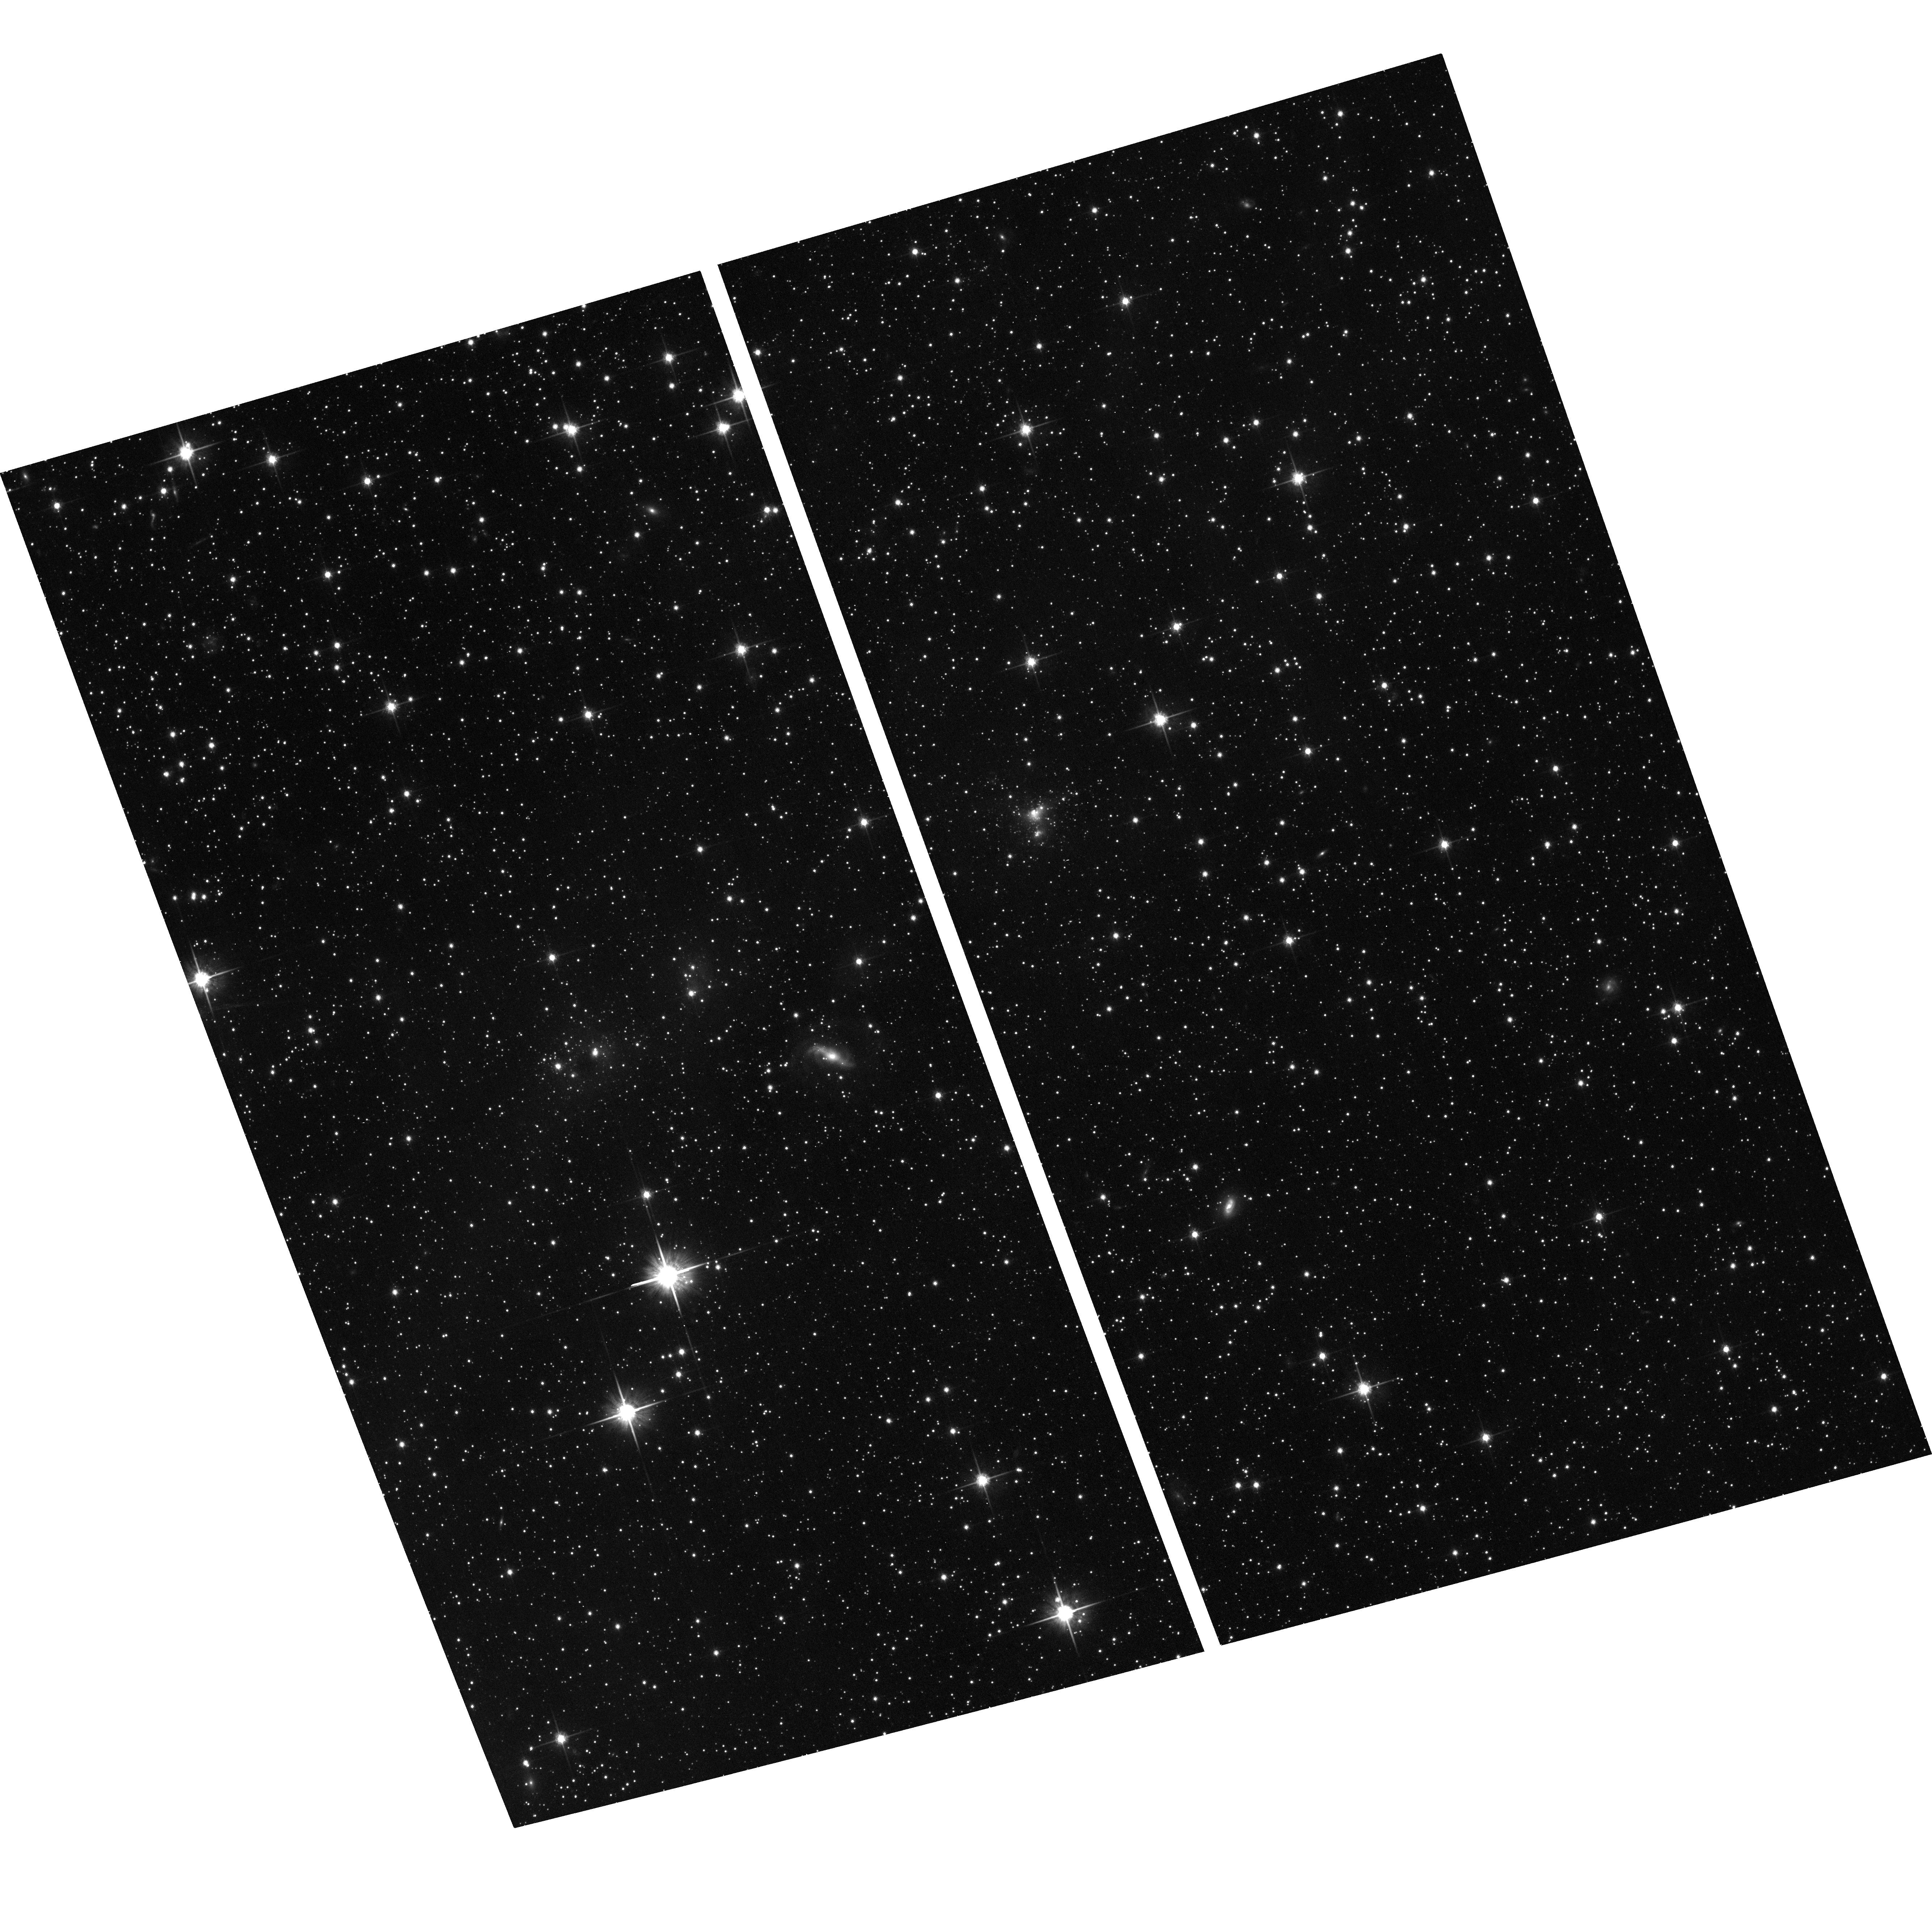
Target: J045218.08-671517.9. Instrument: ACS/WFC. Filter: F814W. Exposure: 12 min. Observation ID: hst_12519_02_acs_wfc_f814w_jbtc02

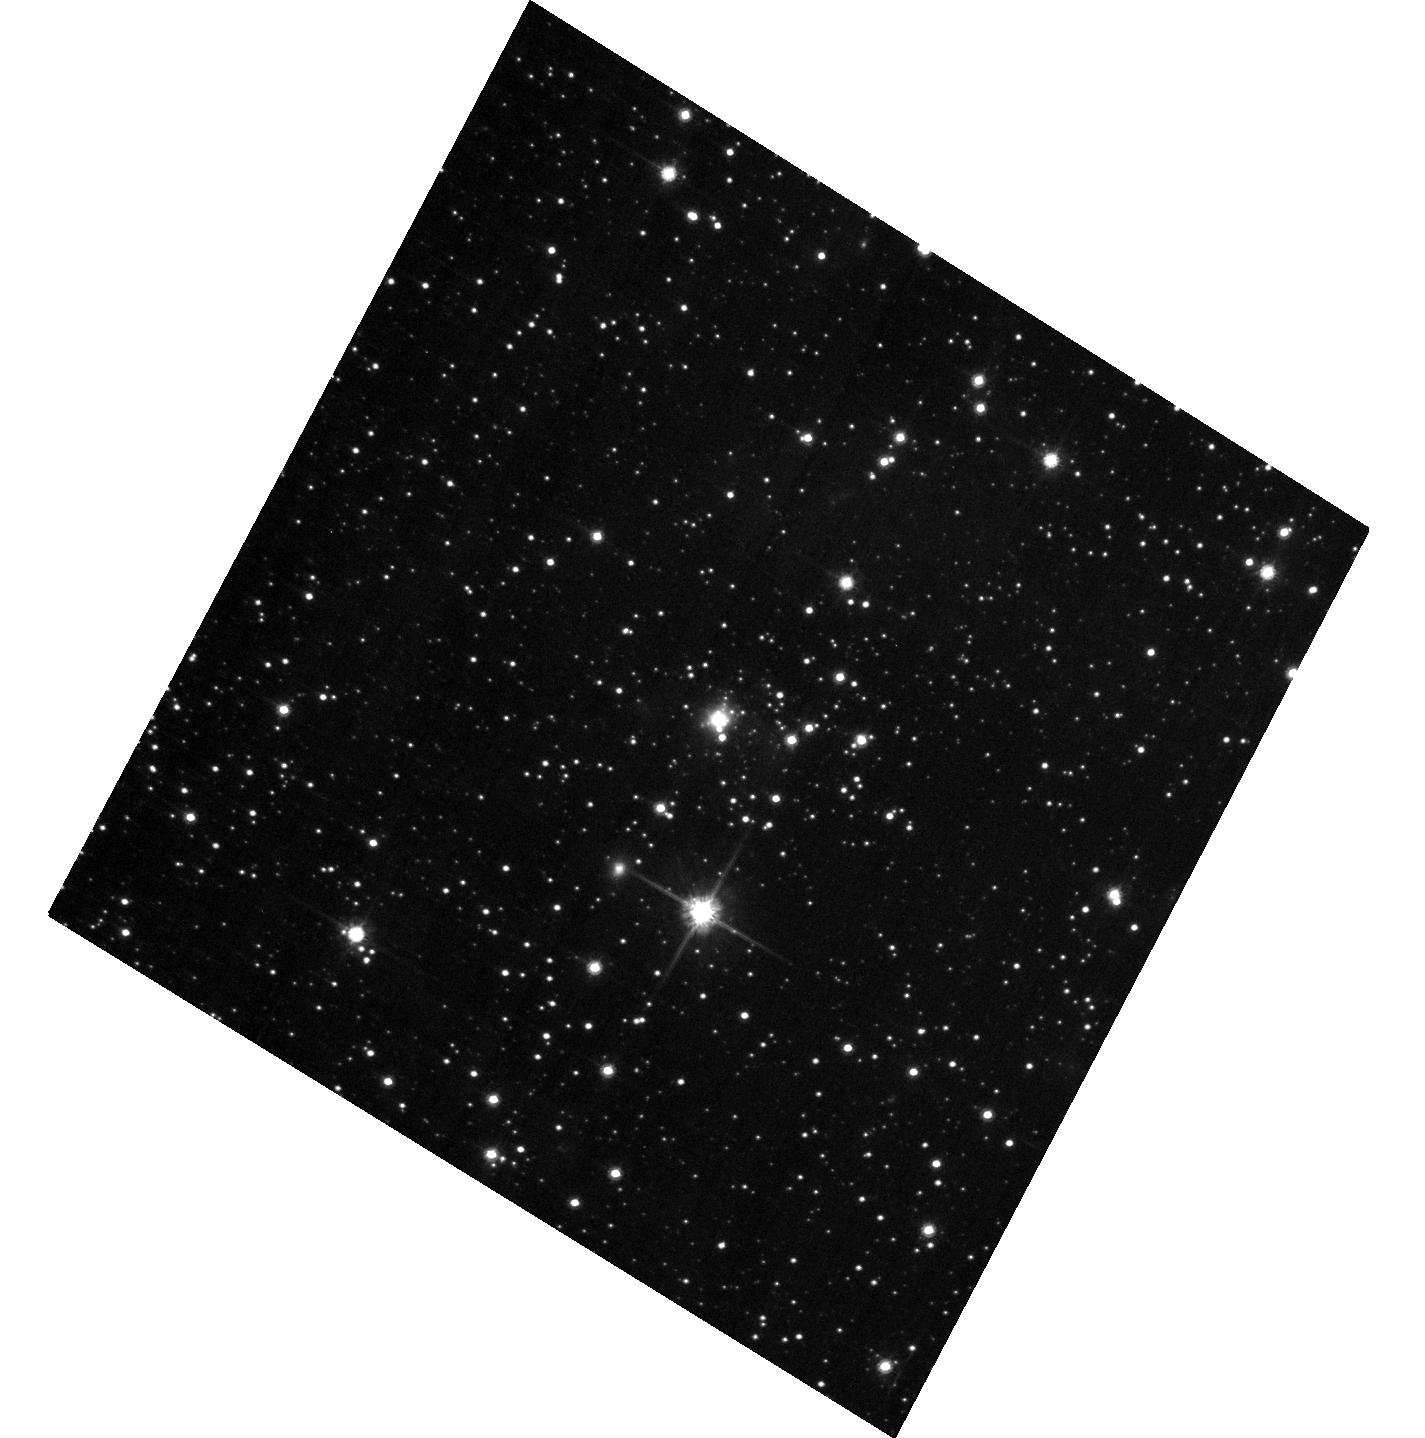
Target: J050432.15-704412.0. Instrument: ACS/WFC. Filter: F814W. Exposure: 7 min. Observation ID: hst_12519_09_acs_wfc_f814w_jbtc09

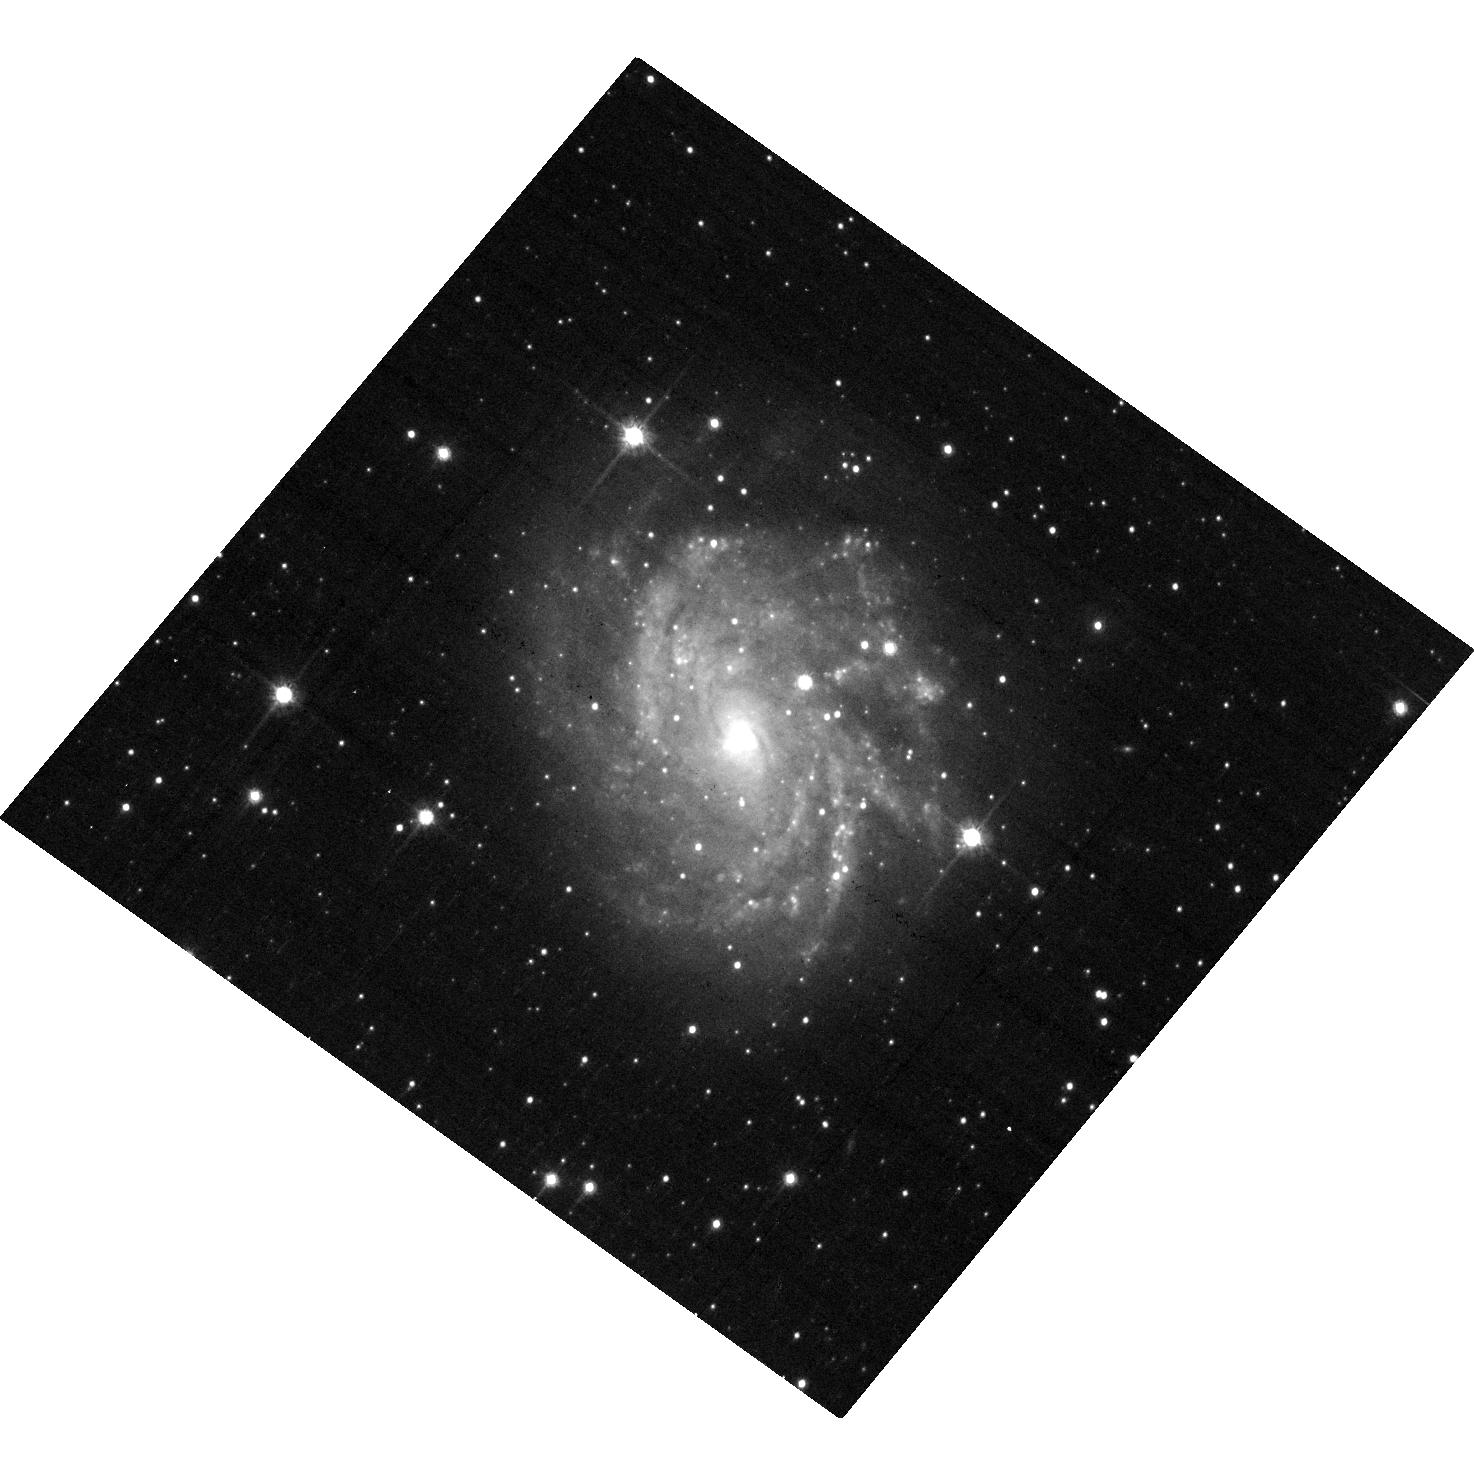
Target: J045428.23-662528.2. Instrument: ACS/WFC. Filter: F814W. Exposure: 7 min. Observation ID: hst_12519_03_acs_wfc_f814w_jbtc03

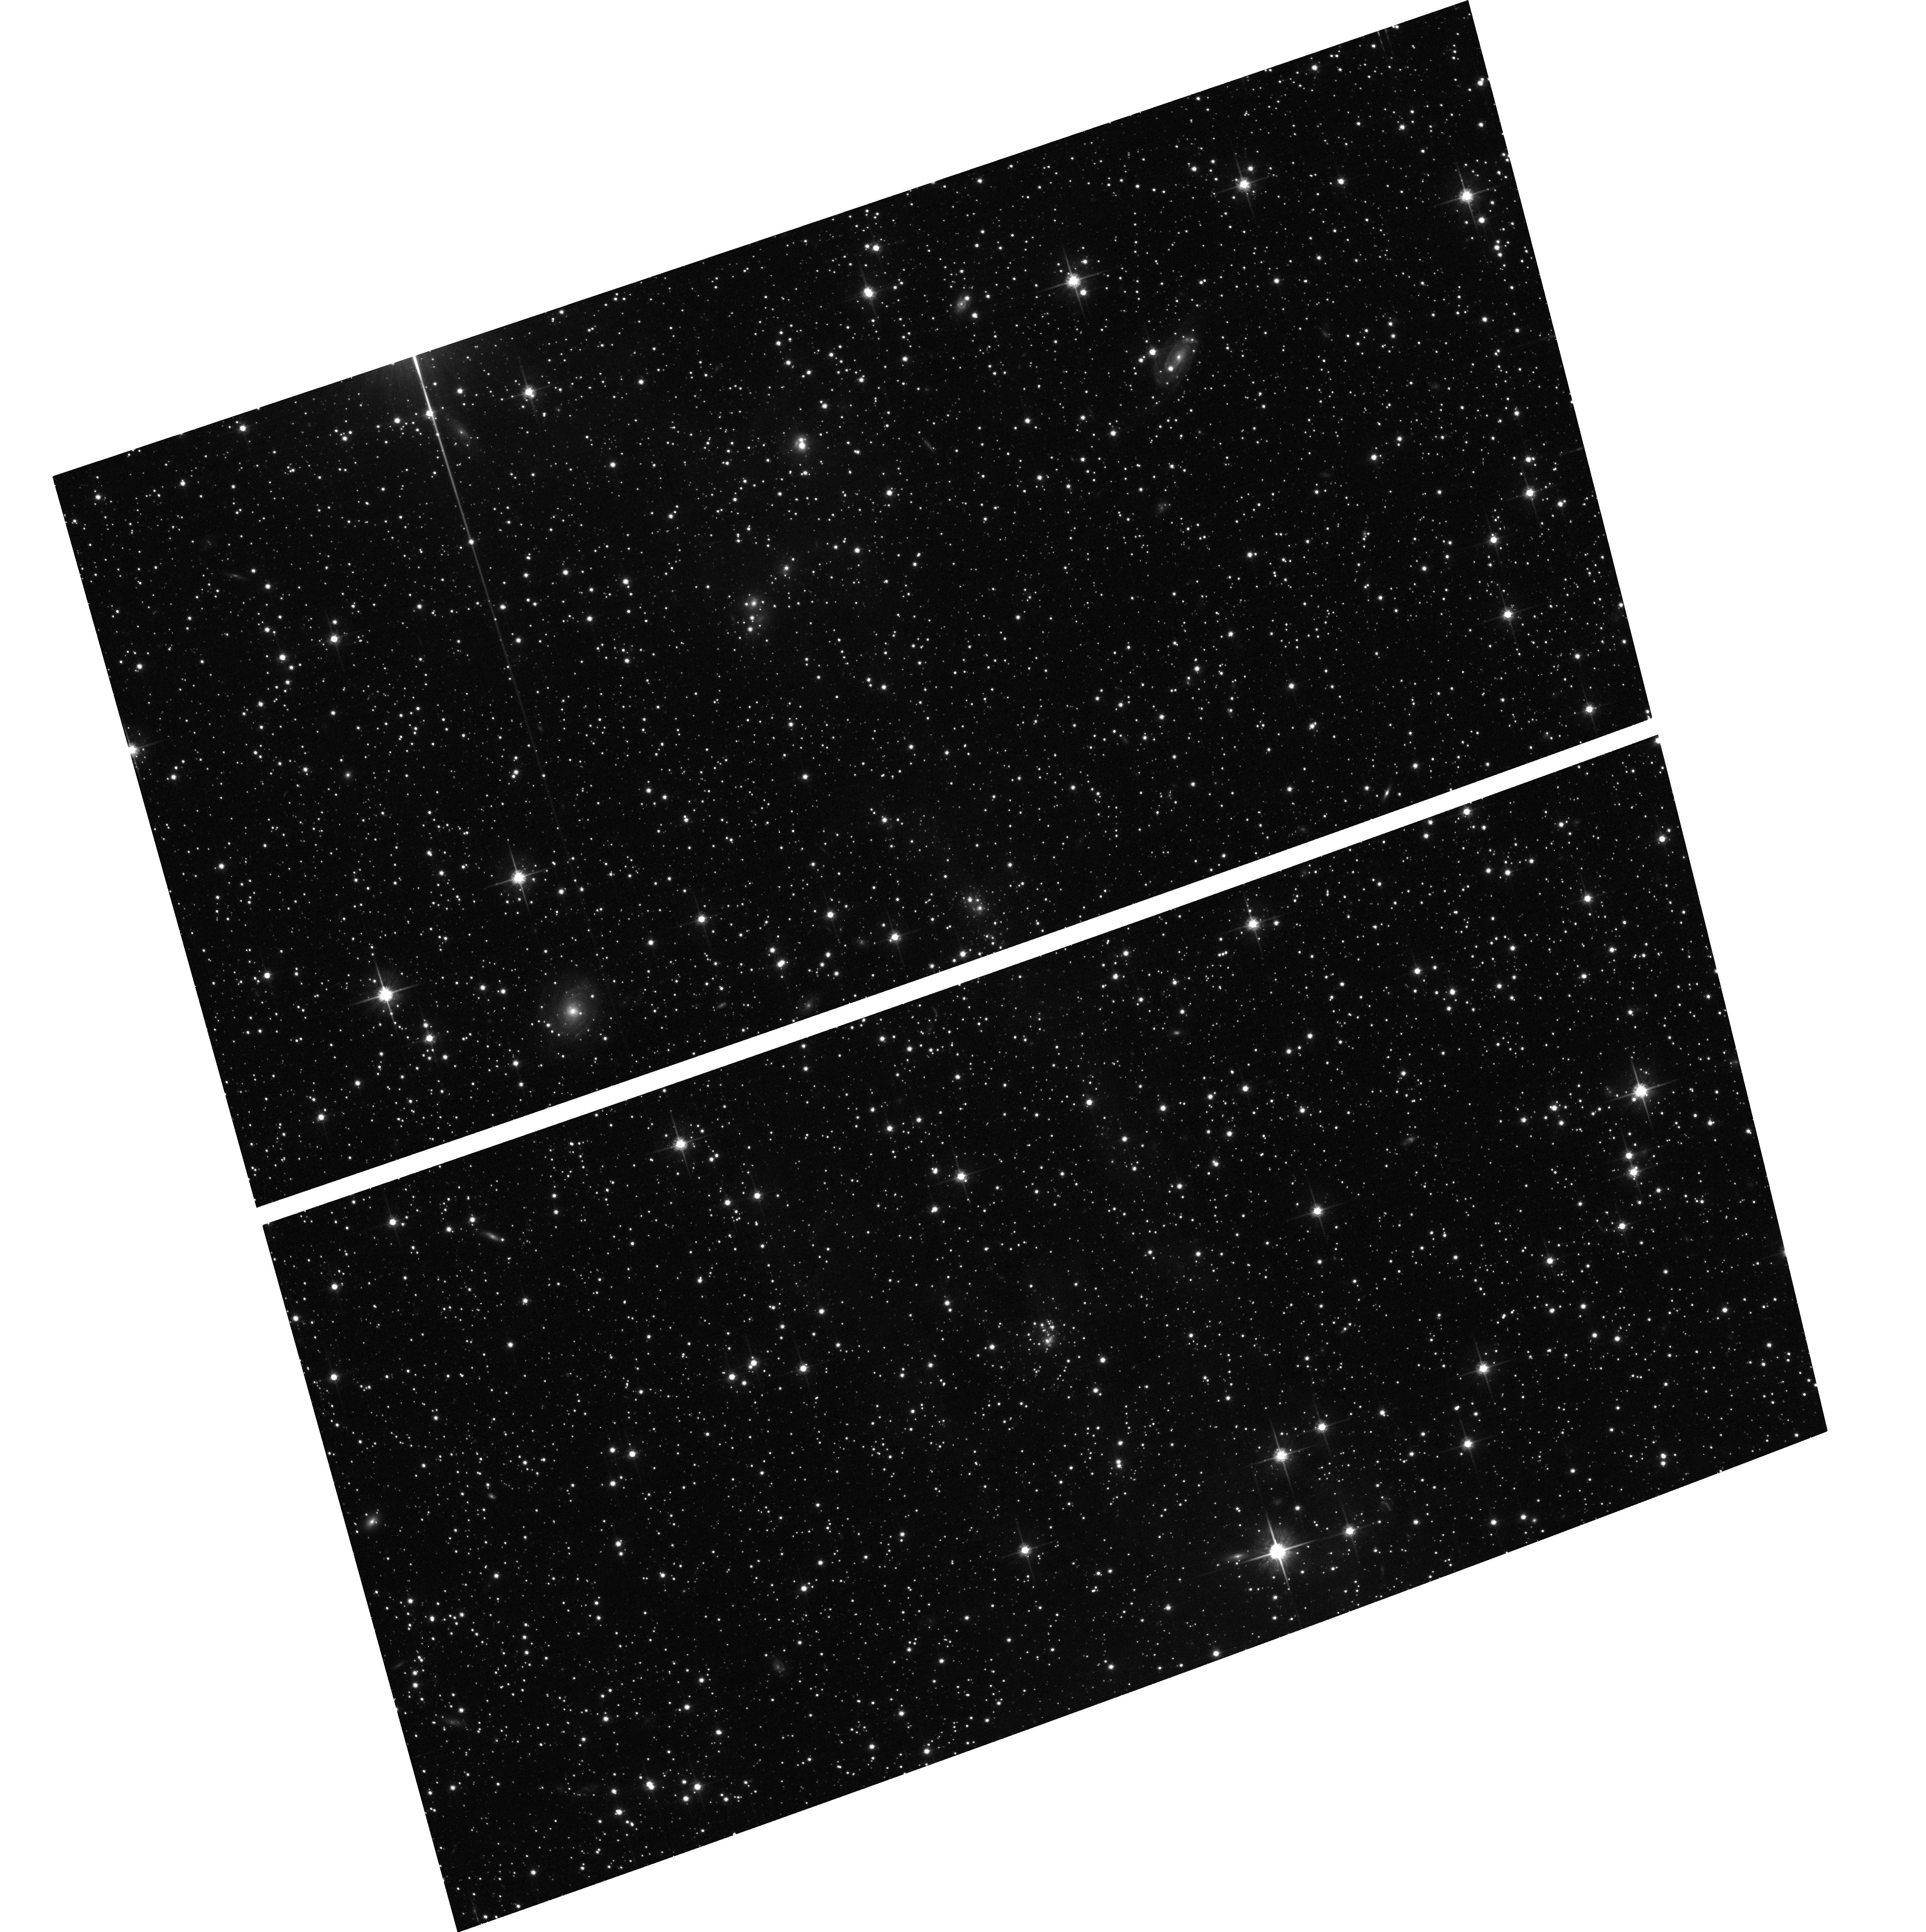
Target: J050527.83-665321.0. Instrument: ACS/WFC. Filter: F814W. Exposure: 12 min. Observation ID: hst_12519_10_acs_wfc_f814w_jbtc10

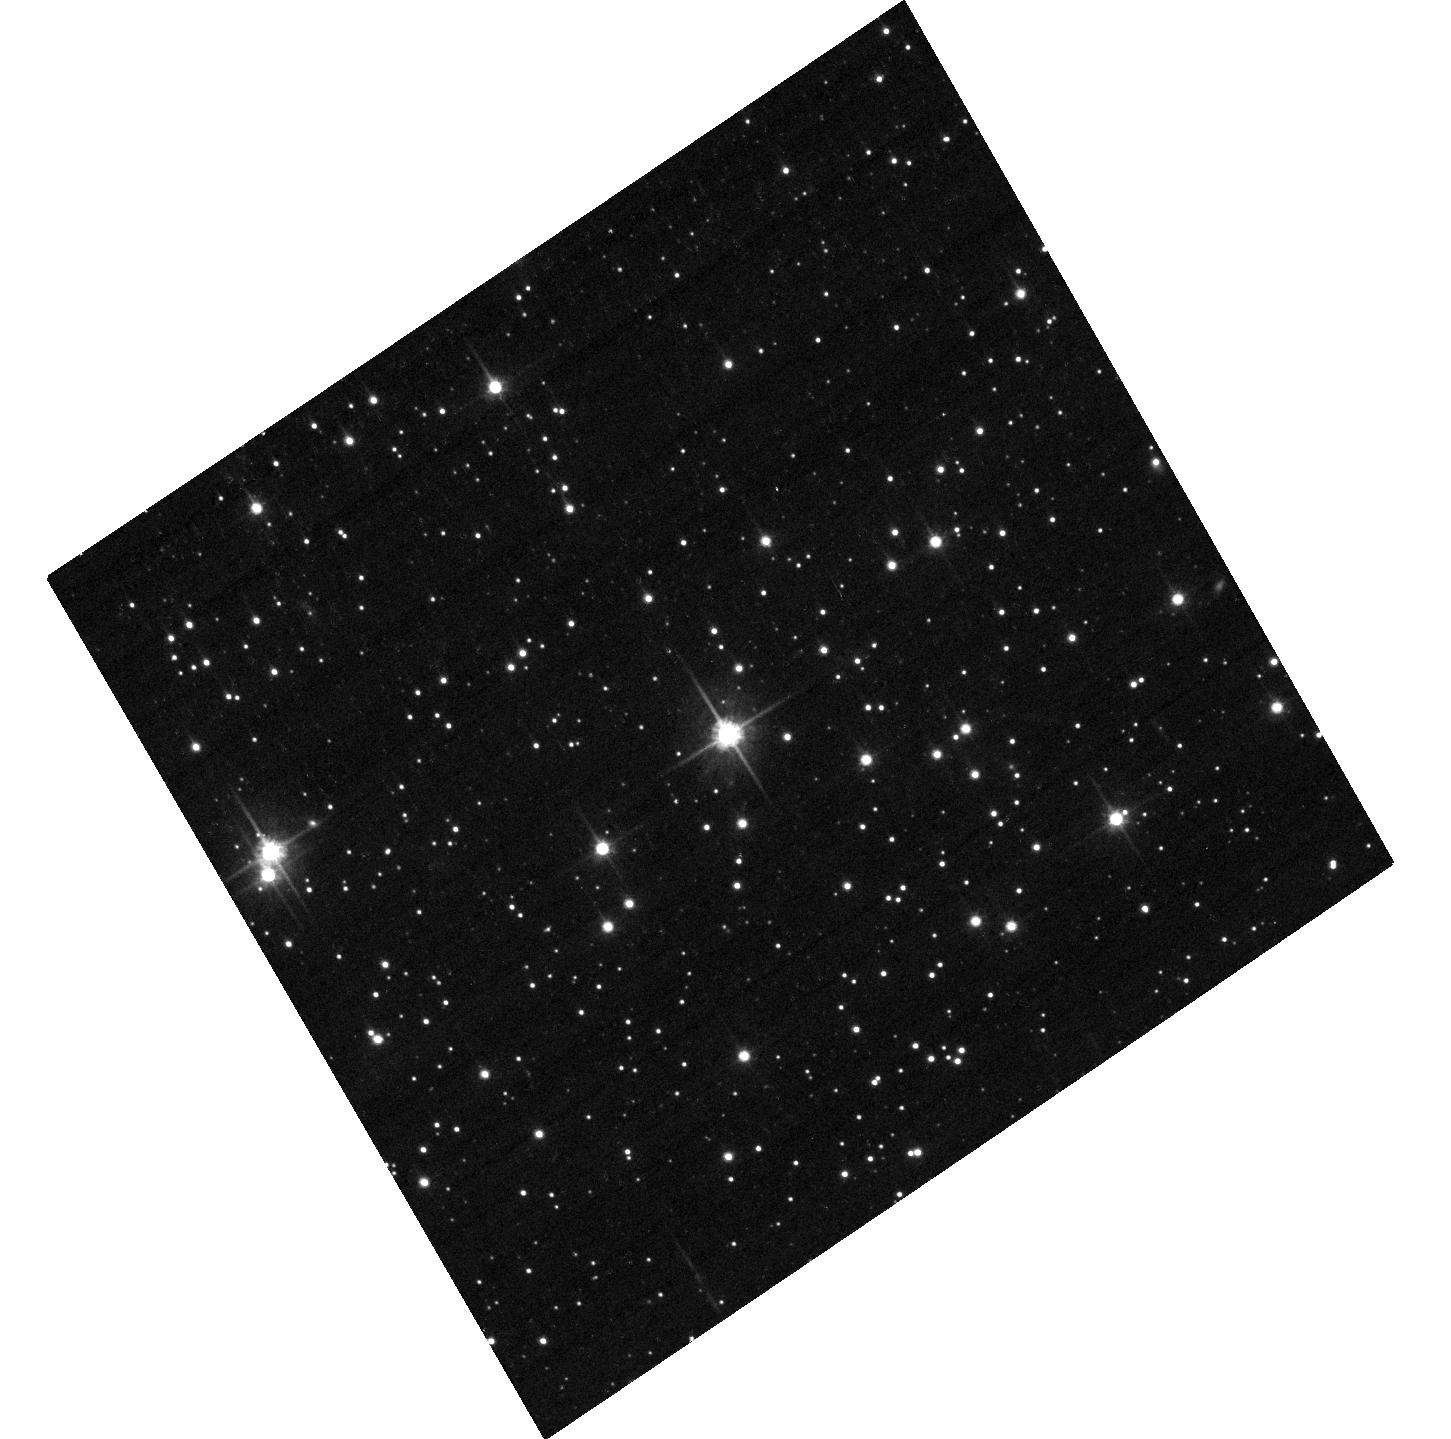
Target: J051110.64-661253.7. Instrument: ACS/WFC. Filter: F606W. Exposure: 7 min. Observation ID: hst_12519_15_acs_wfc_f606w_jbtc15

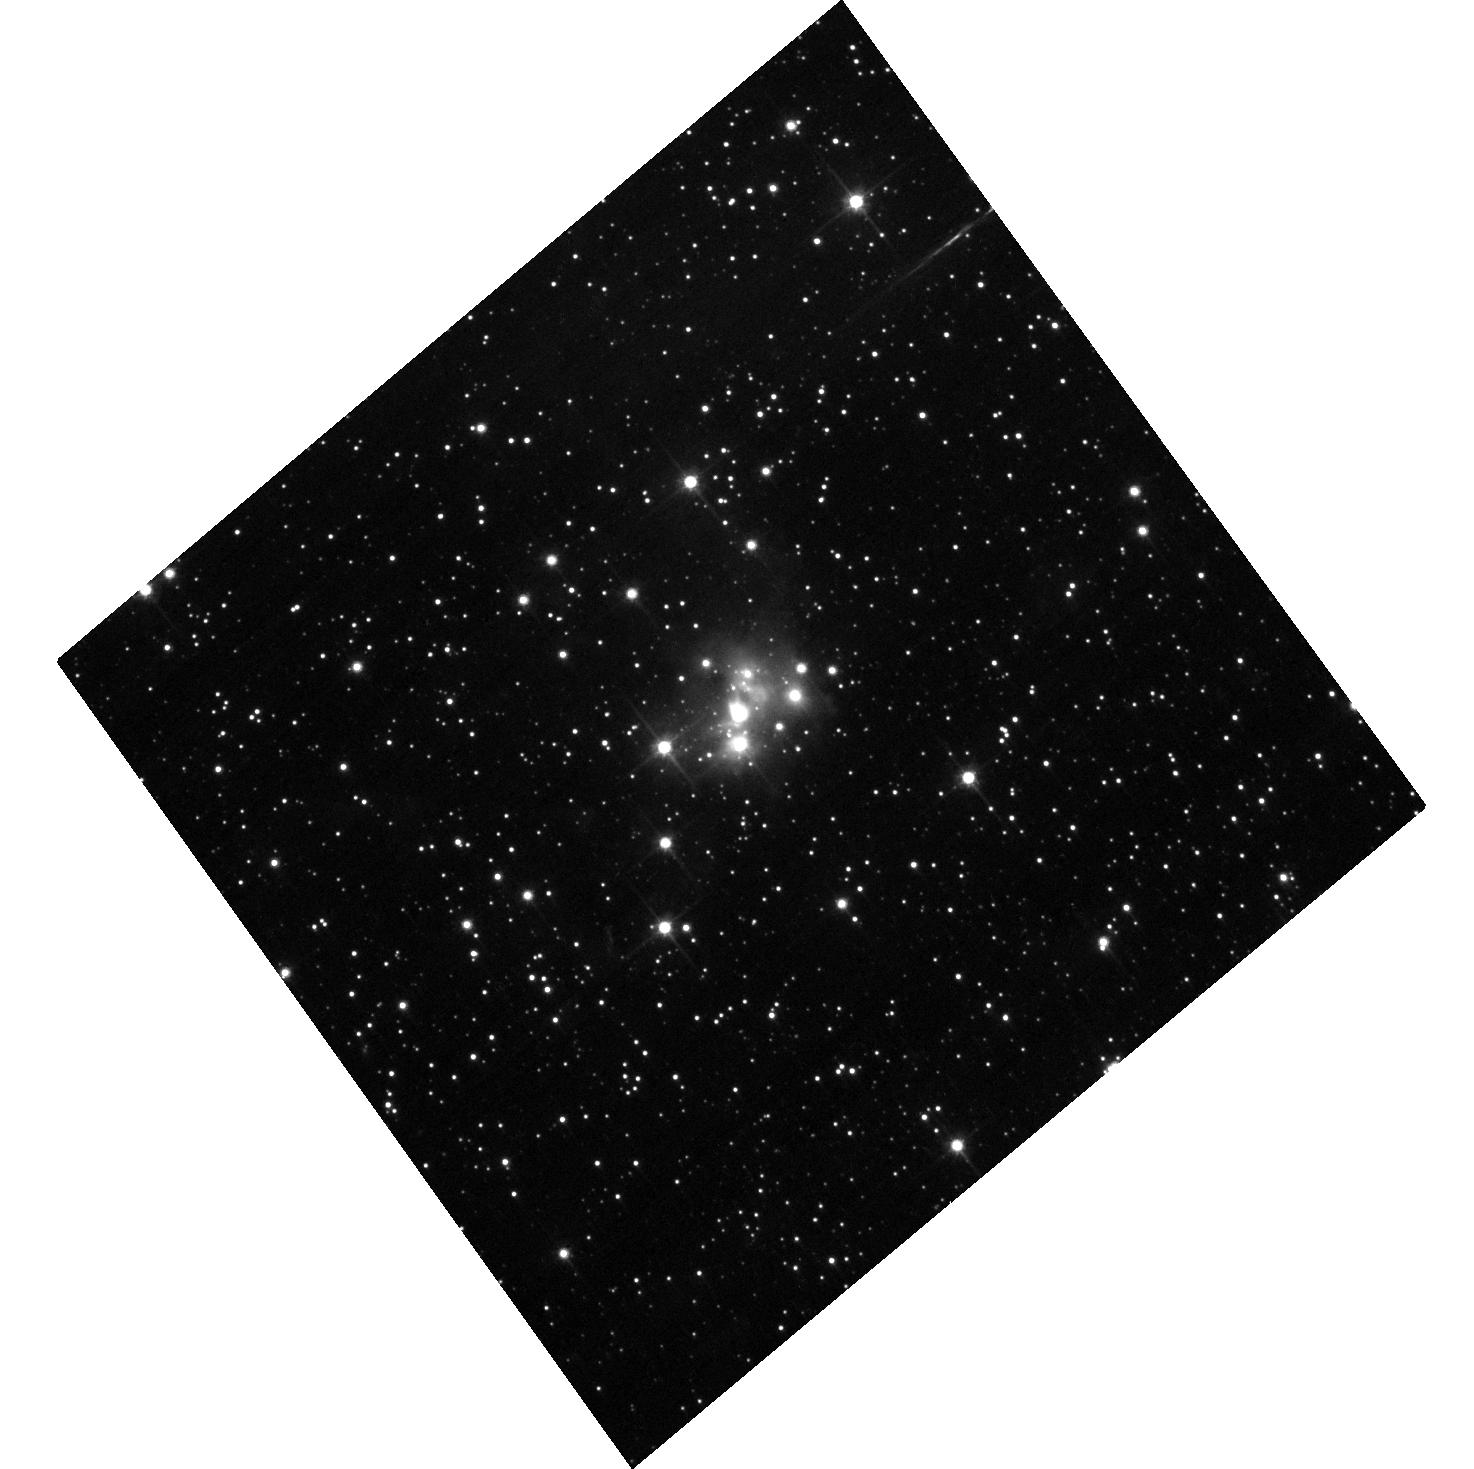
Target: J052245.11-713610.2. Instrument: ACS/WFC. Filter: F606W. Exposure: 7 min. Observation ID: hst_12519_23_acs_wfc_f606w_jbtc23

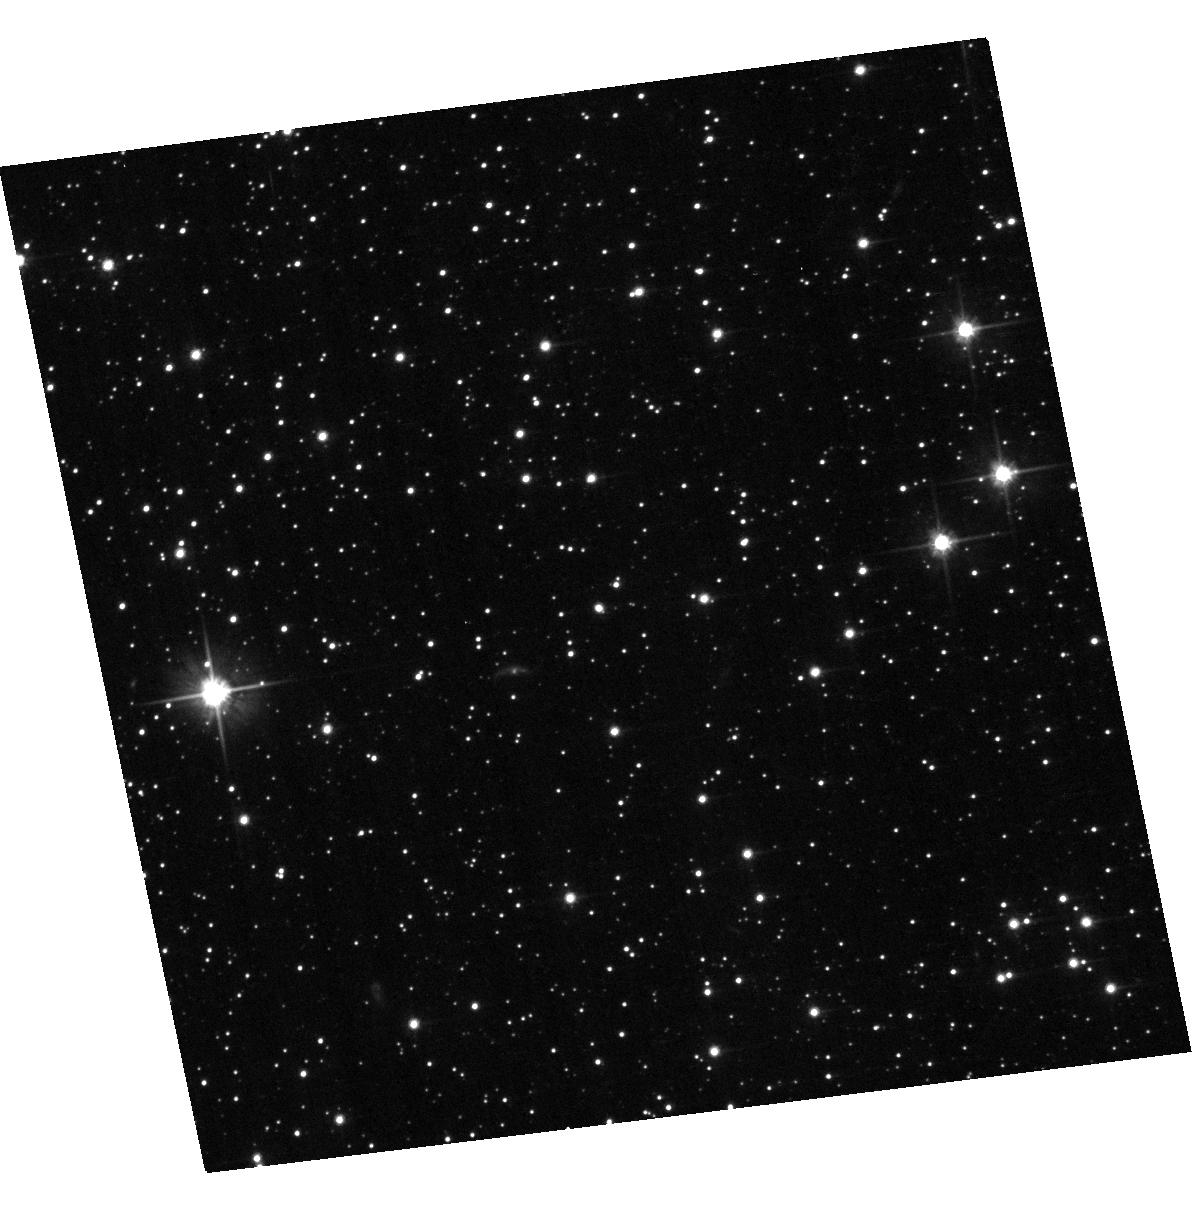
Target: J051828.18-680404.0. Instrument: ACS/WFC. Filter: F606W. Exposure: 7 min. Observation ID: hst_12519_18_acs_wfc_f606w_jbtc18

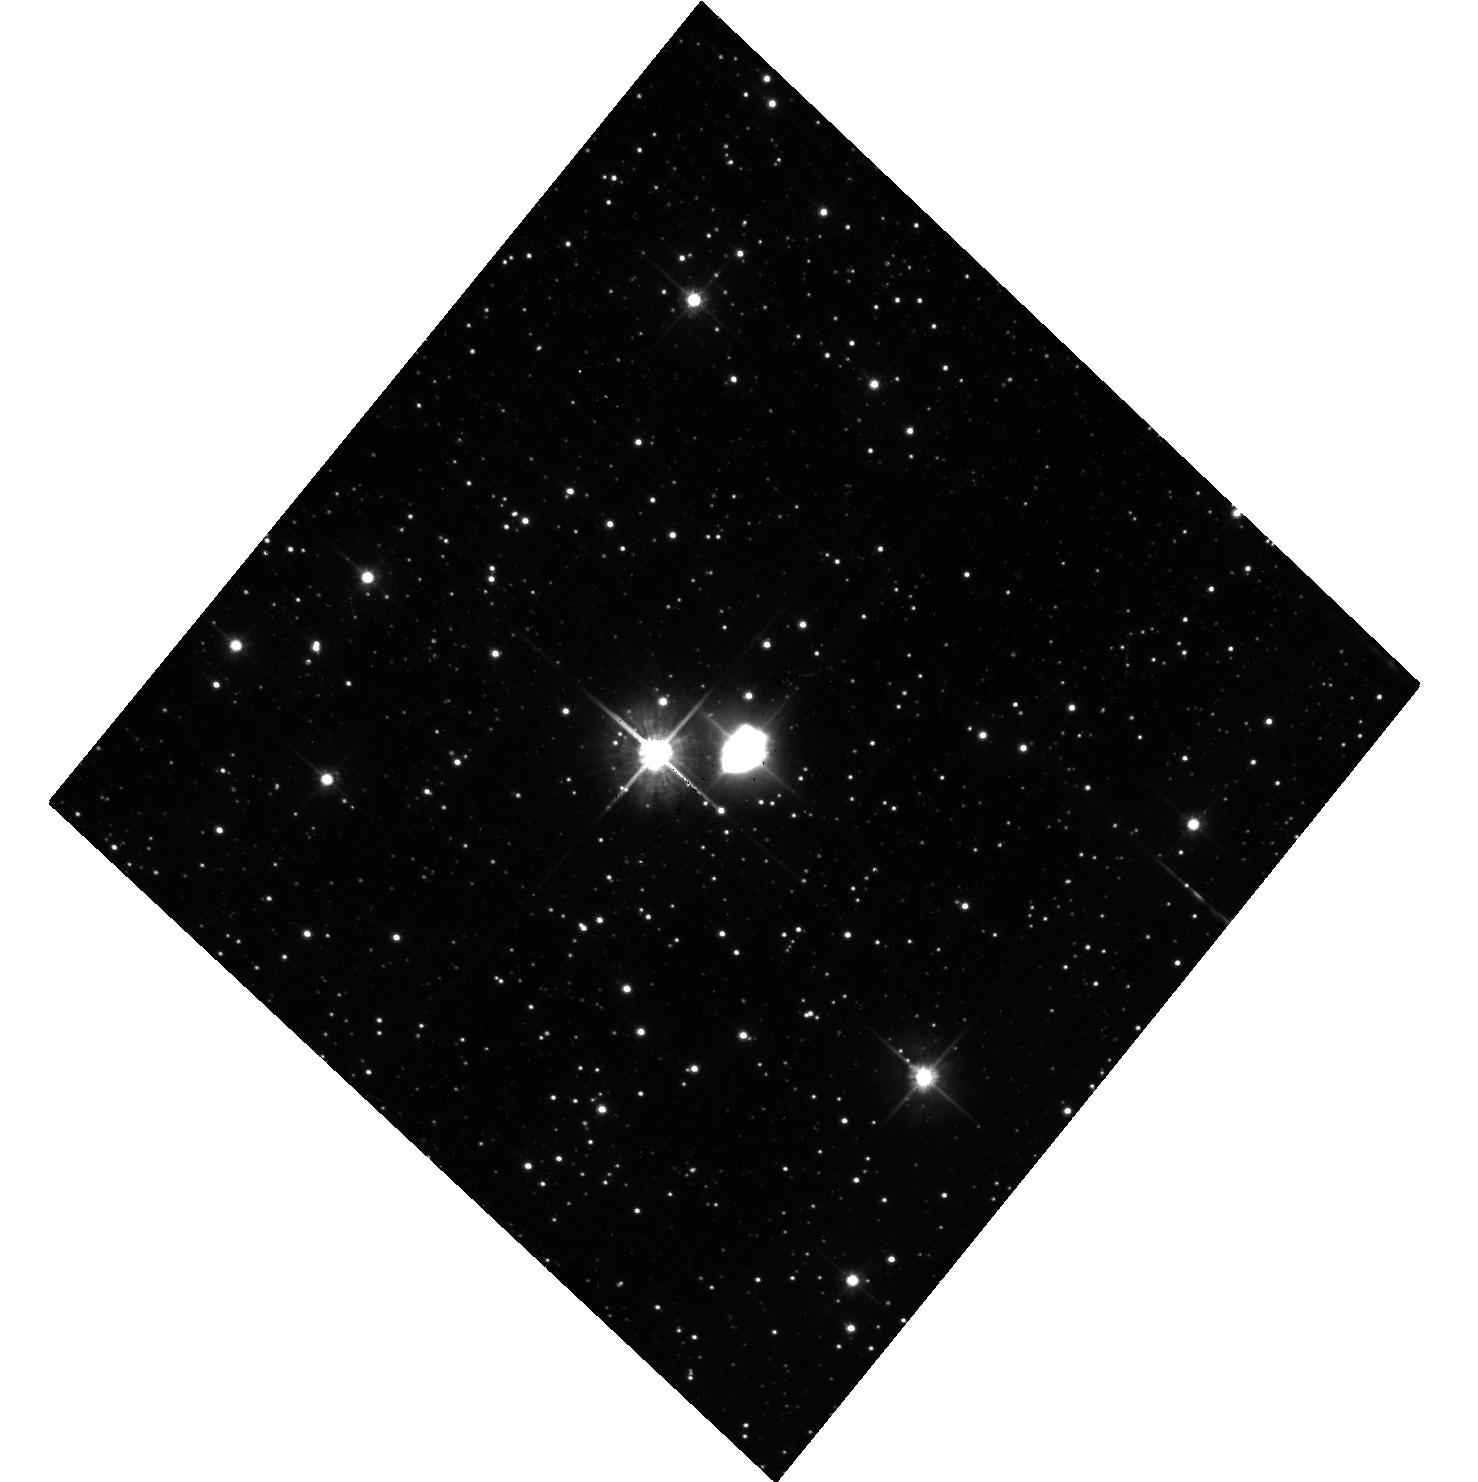
Target: J045330.05-691749.5. Instrument: ACS/WFC. Filter: F606W. Exposure: 7 min. Observation ID: hst_12519_04_acs_wfc_f606w_jbtc04

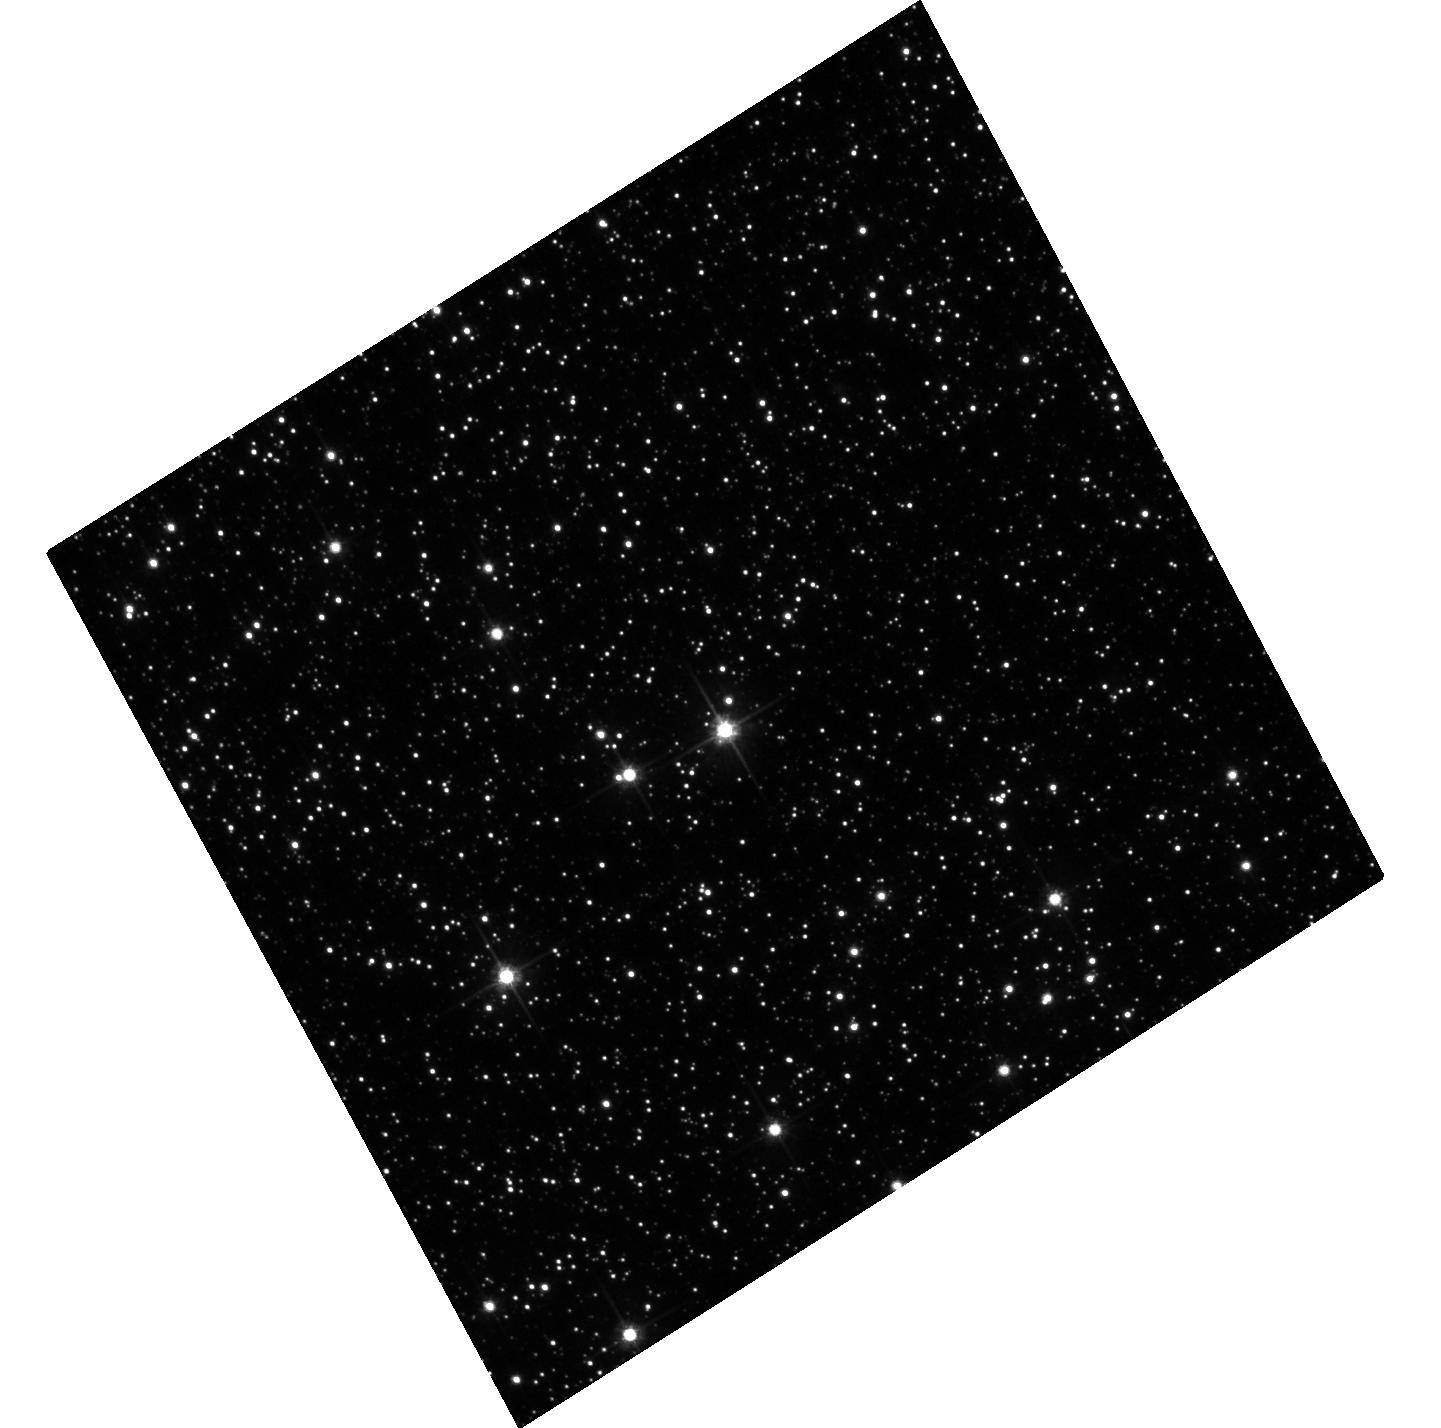
Target: J051848.84-700247.0. Instrument: ACS/WFC. Filter: F606W. Exposure: 7 min. Observation ID: hst_12519_19_acs_wfc_f606w_jbtc19

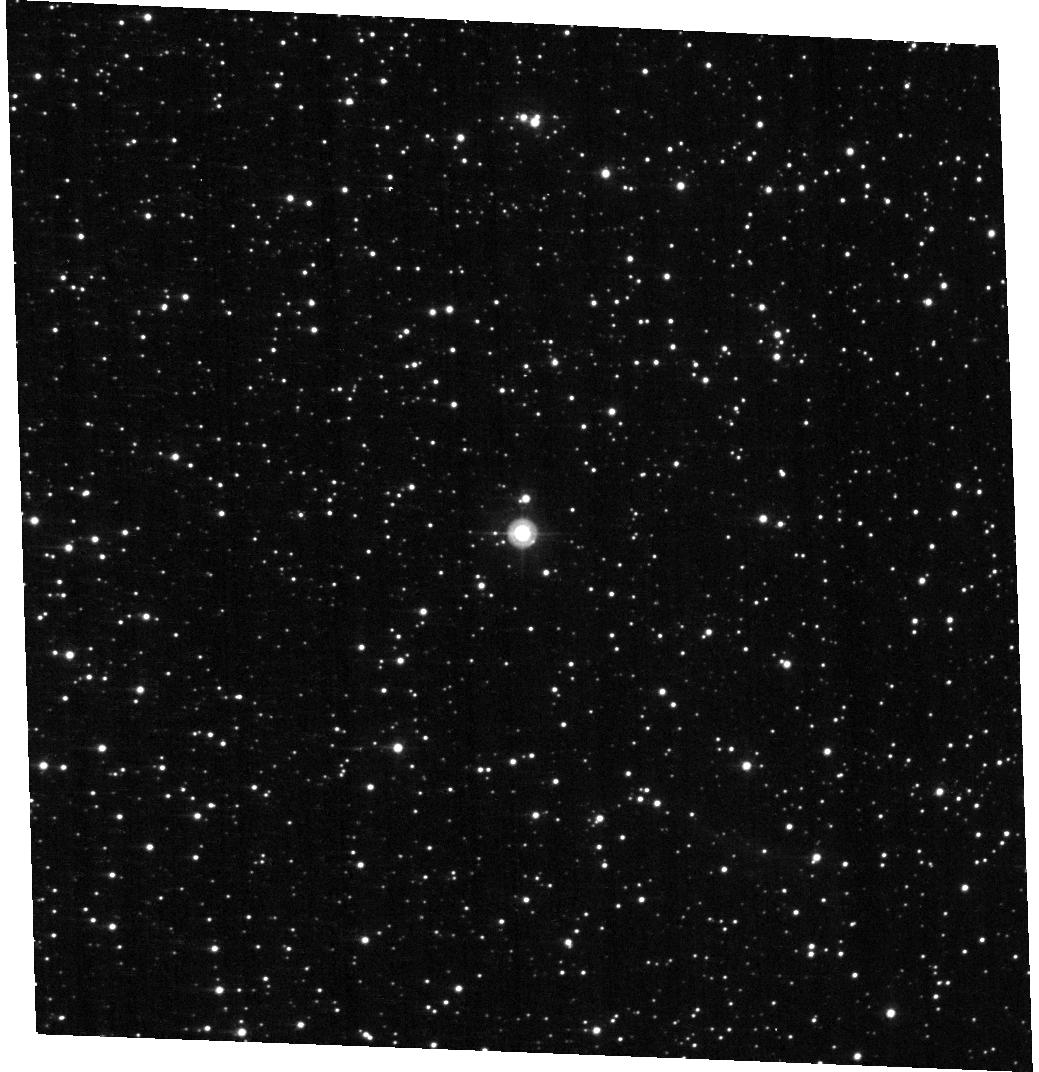
Target: J050558.68-693953.6. Instrument: ACS/WFC. Filter: F435W. Exposure: 7 min. Observation ID: hst_12519_11_acs_wfc_f435w_jbtc11

Newly Discovered LMC Preplanetary Nebulae as Probes of Stellar Evolution (PI: Sahai, Raghvendra)

Pre-Planetary nebulae (PPNs), dying stars in transition between the AGB and planetary nebula (PN) evolutionary phases, hold the key to our understanding of the late evolutionary stages of (1-8) solar mass stars. Imaging surveys of Galactic young PNs and PPNs with HST show that the fraction of round objects is insignificant, whereas bipolar and multipolar morphologies abound, implying a dramatic but poorly understood transformation of the mass-loss process during the PPN phase. But the lack of reliable distances for most of these objects means that many key properties of these objects such as luminosity, dynamical time-scales, and masses cannot be determined, making it impossible to address many fundamental questions related to their evolution. In fact, a small sub-class of Galactic PPNs appear to be apparently very long-lived (with dynamical ages of >6000 years), providing a challenge for single-star stellar evolution theory because the latter predicts a very short lifetime for this phase (about 1000 yr or less). We therefore propose a pilot SNAPshot imaging survey of a small sample of spectroscopically-confirmed PPNs in the LMC with ACS/WFC. The well-known distance to the LMC will enable us to determine their sizes (and thus nebular ages) and luminosities unambiguously, providing compelling tests of stellar evolution models. The discovery of long-lived PPNs in the LMC from this survey will provide strong support for the much debated binary hypothesis as the correct explanation for why the majority of PNs and PPNs are bipolar, multipolar or show other varieties of aspherical morphologies, even though the mass-loss envelopes of the progenitor AGB star are generally round.